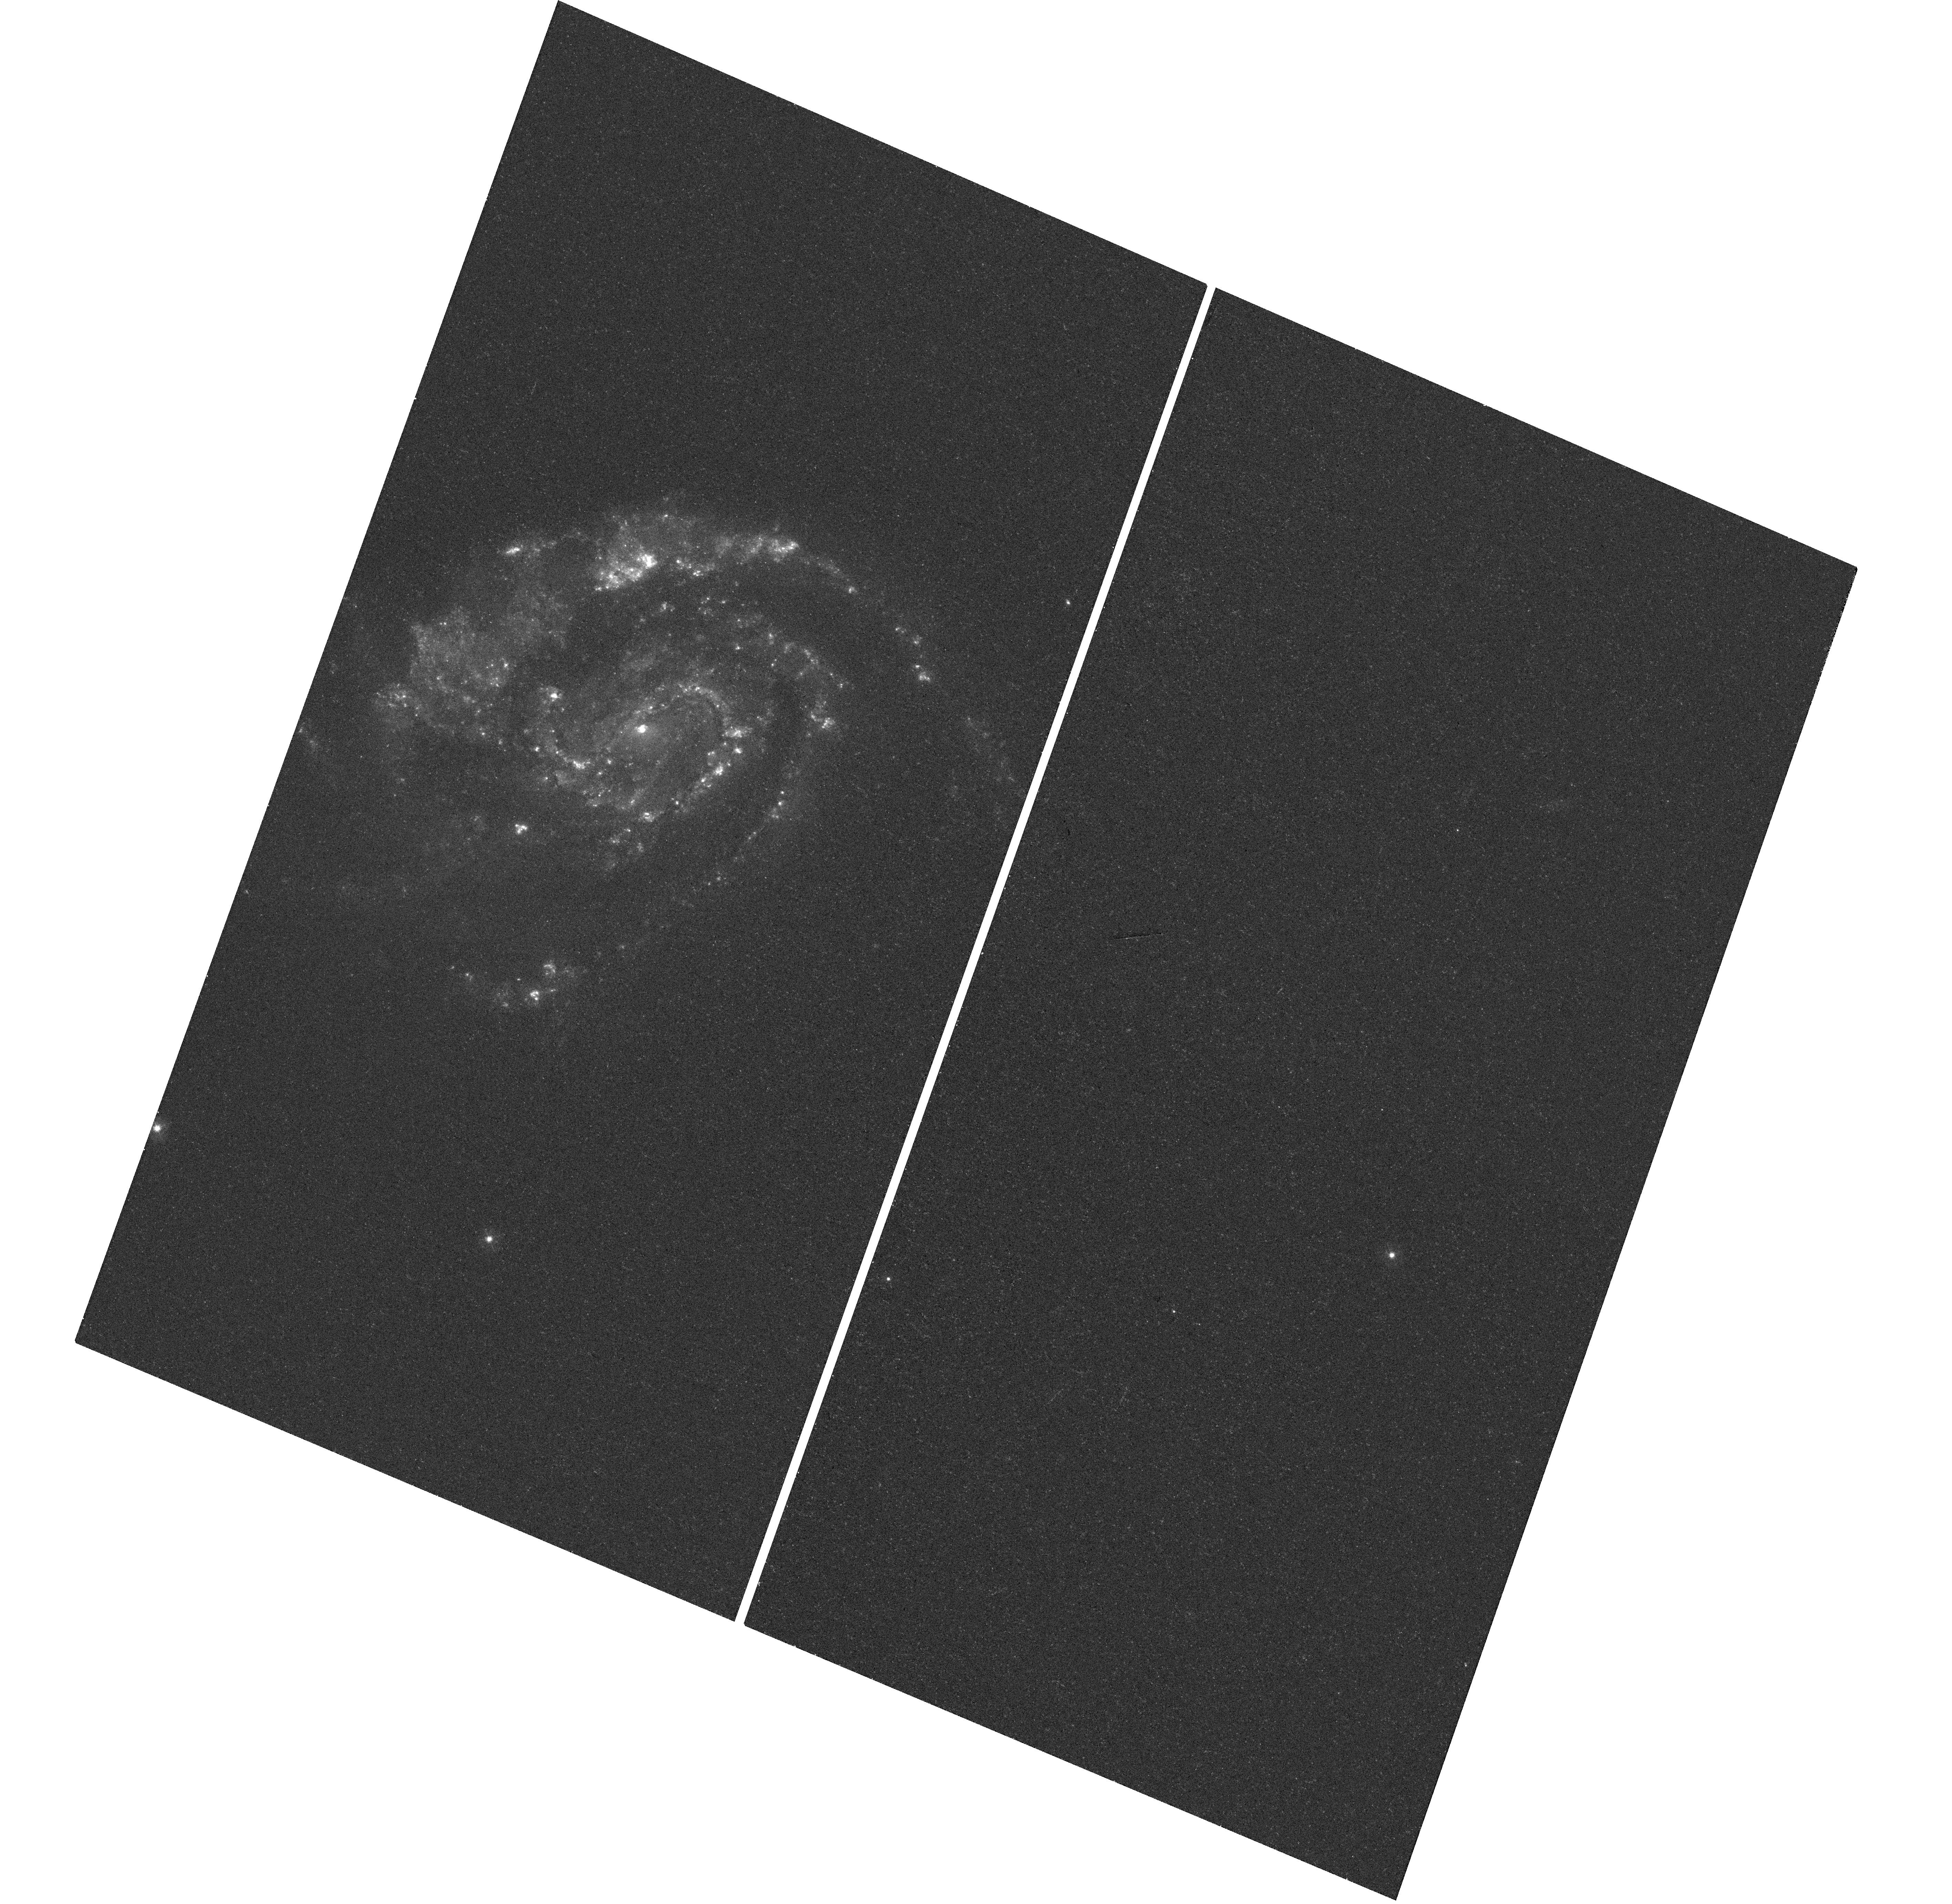
Target: SN2013EK
Instrument: WFC3/UVIS
Filter: F336W
Exposure: 18 min
Observation ID: hst_13505_01_wfc3_uvis_f336w_icdt01

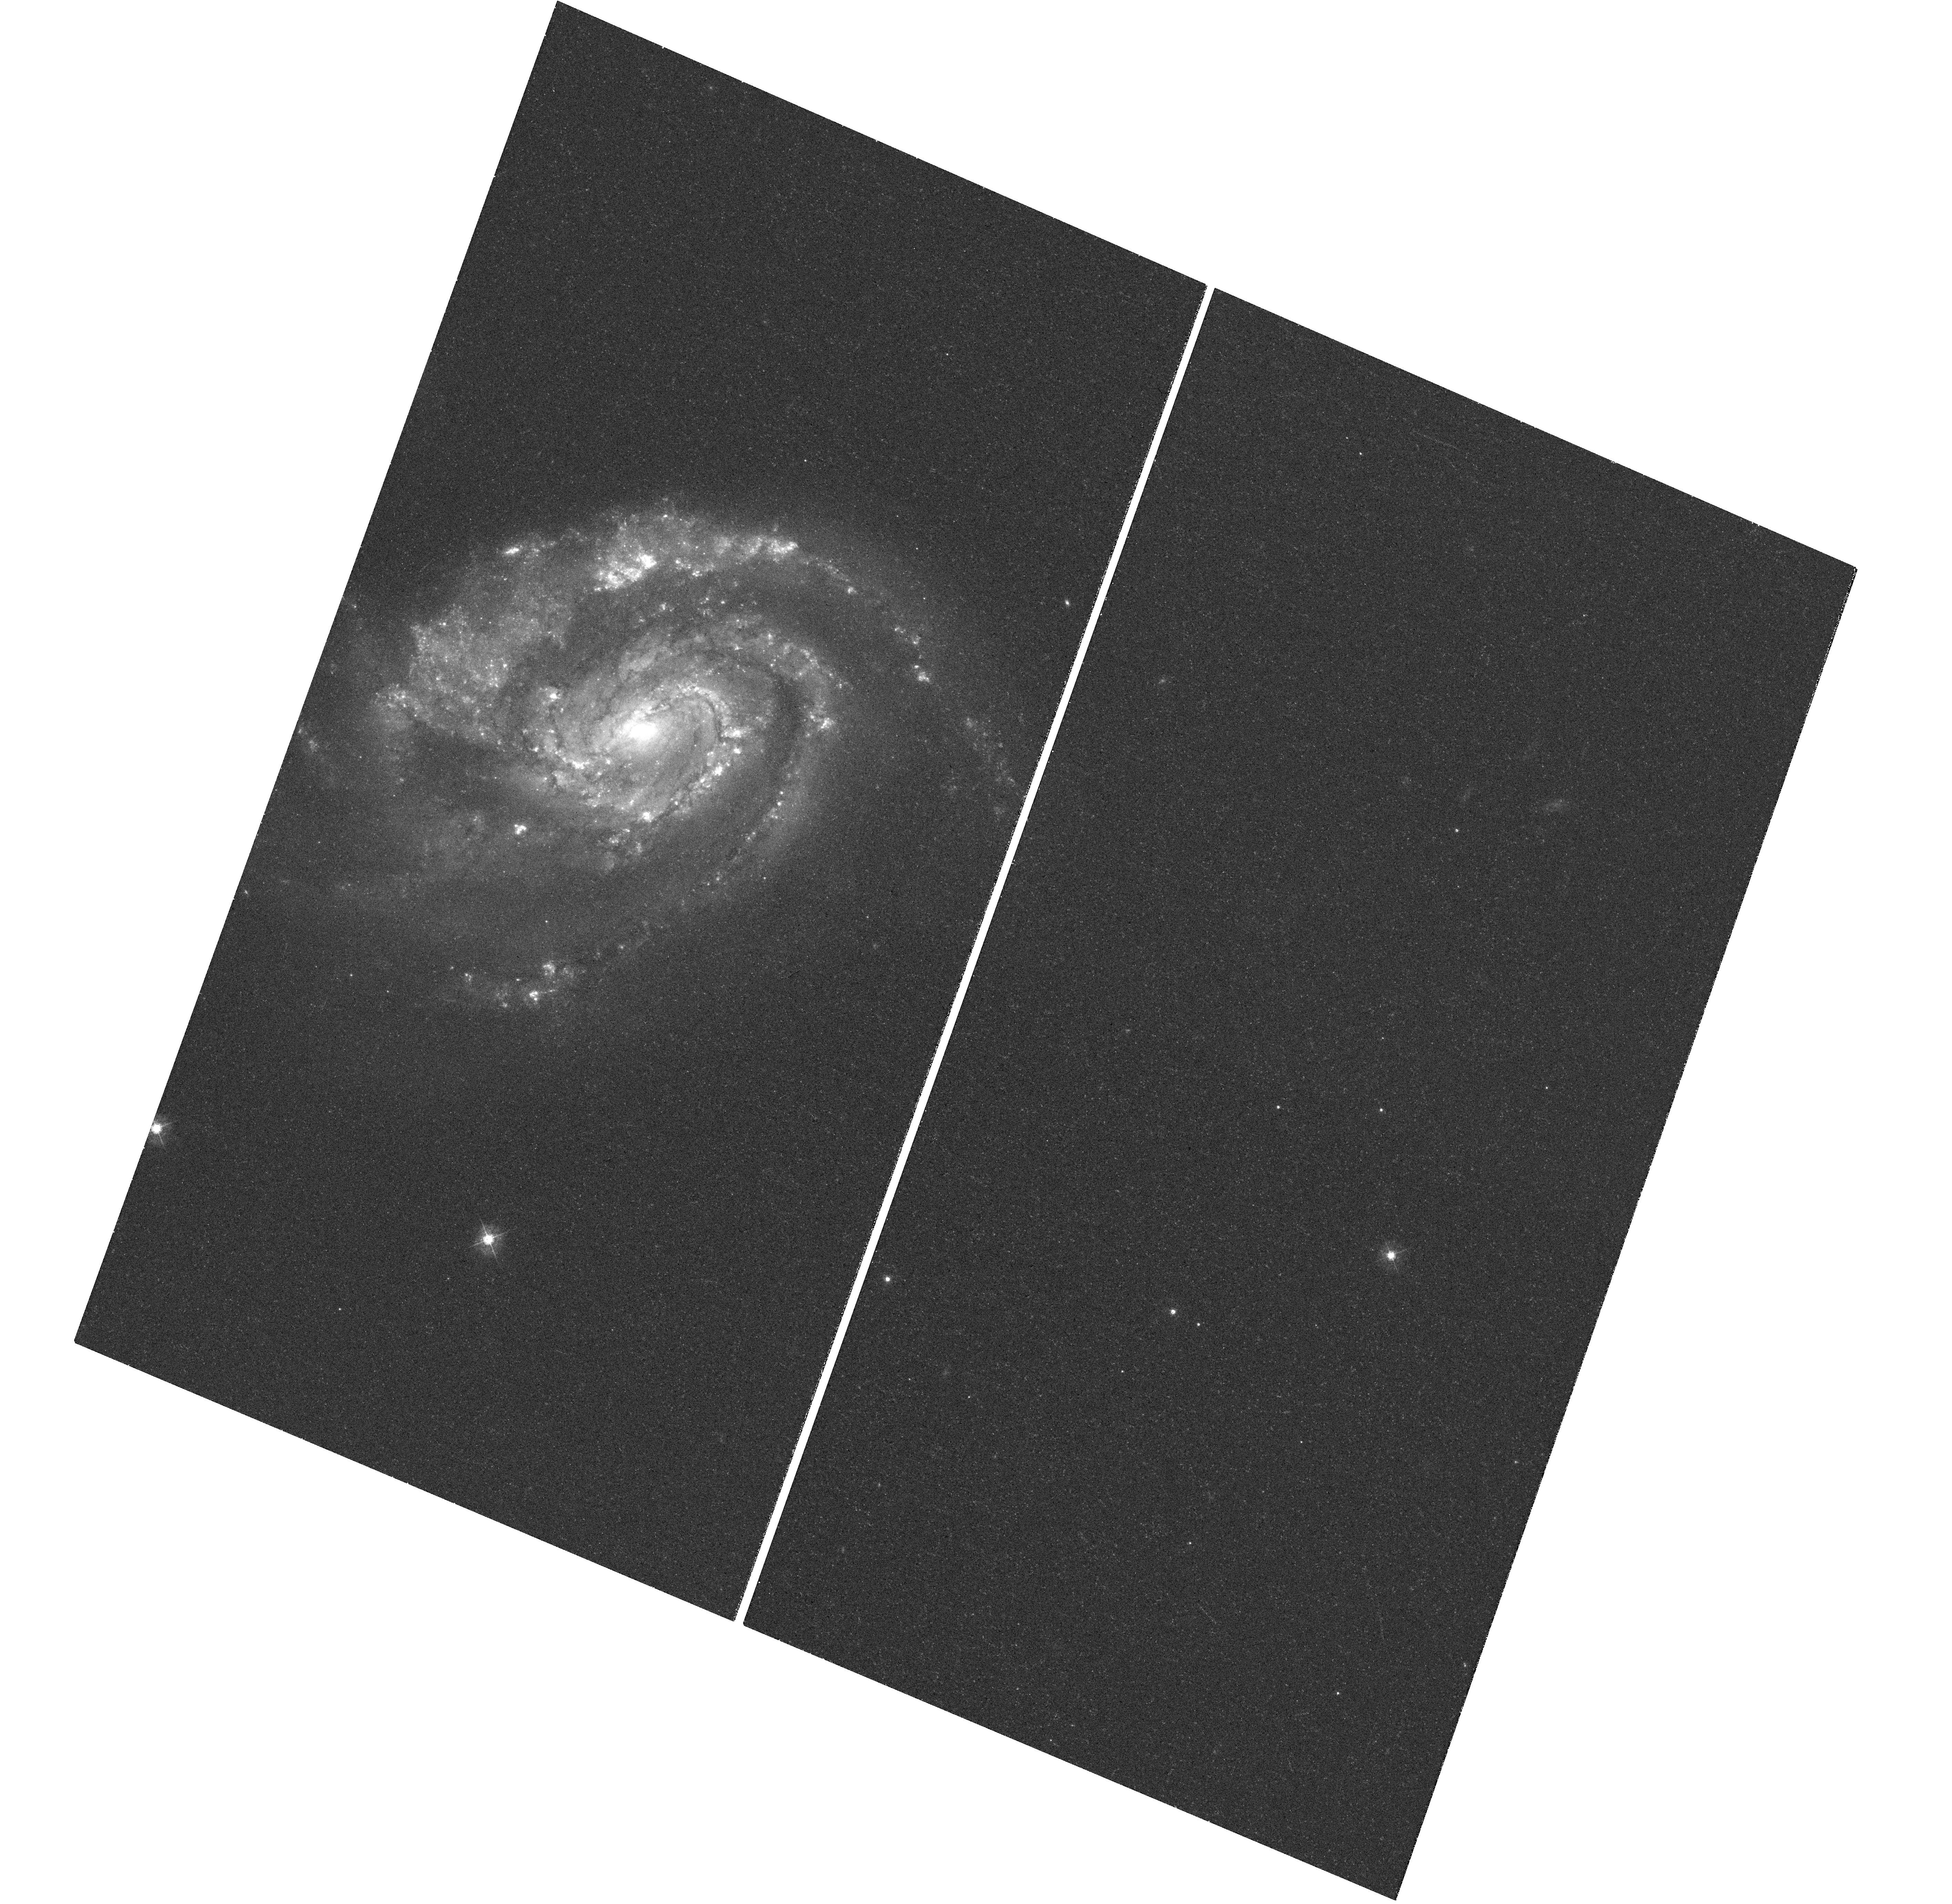
Target: SN2013EK
Instrument: WFC3/UVIS
Filter: F438W
Exposure: 18 min
Observation ID: hst_13505_01_wfc3_uvis_f438w_icdt01

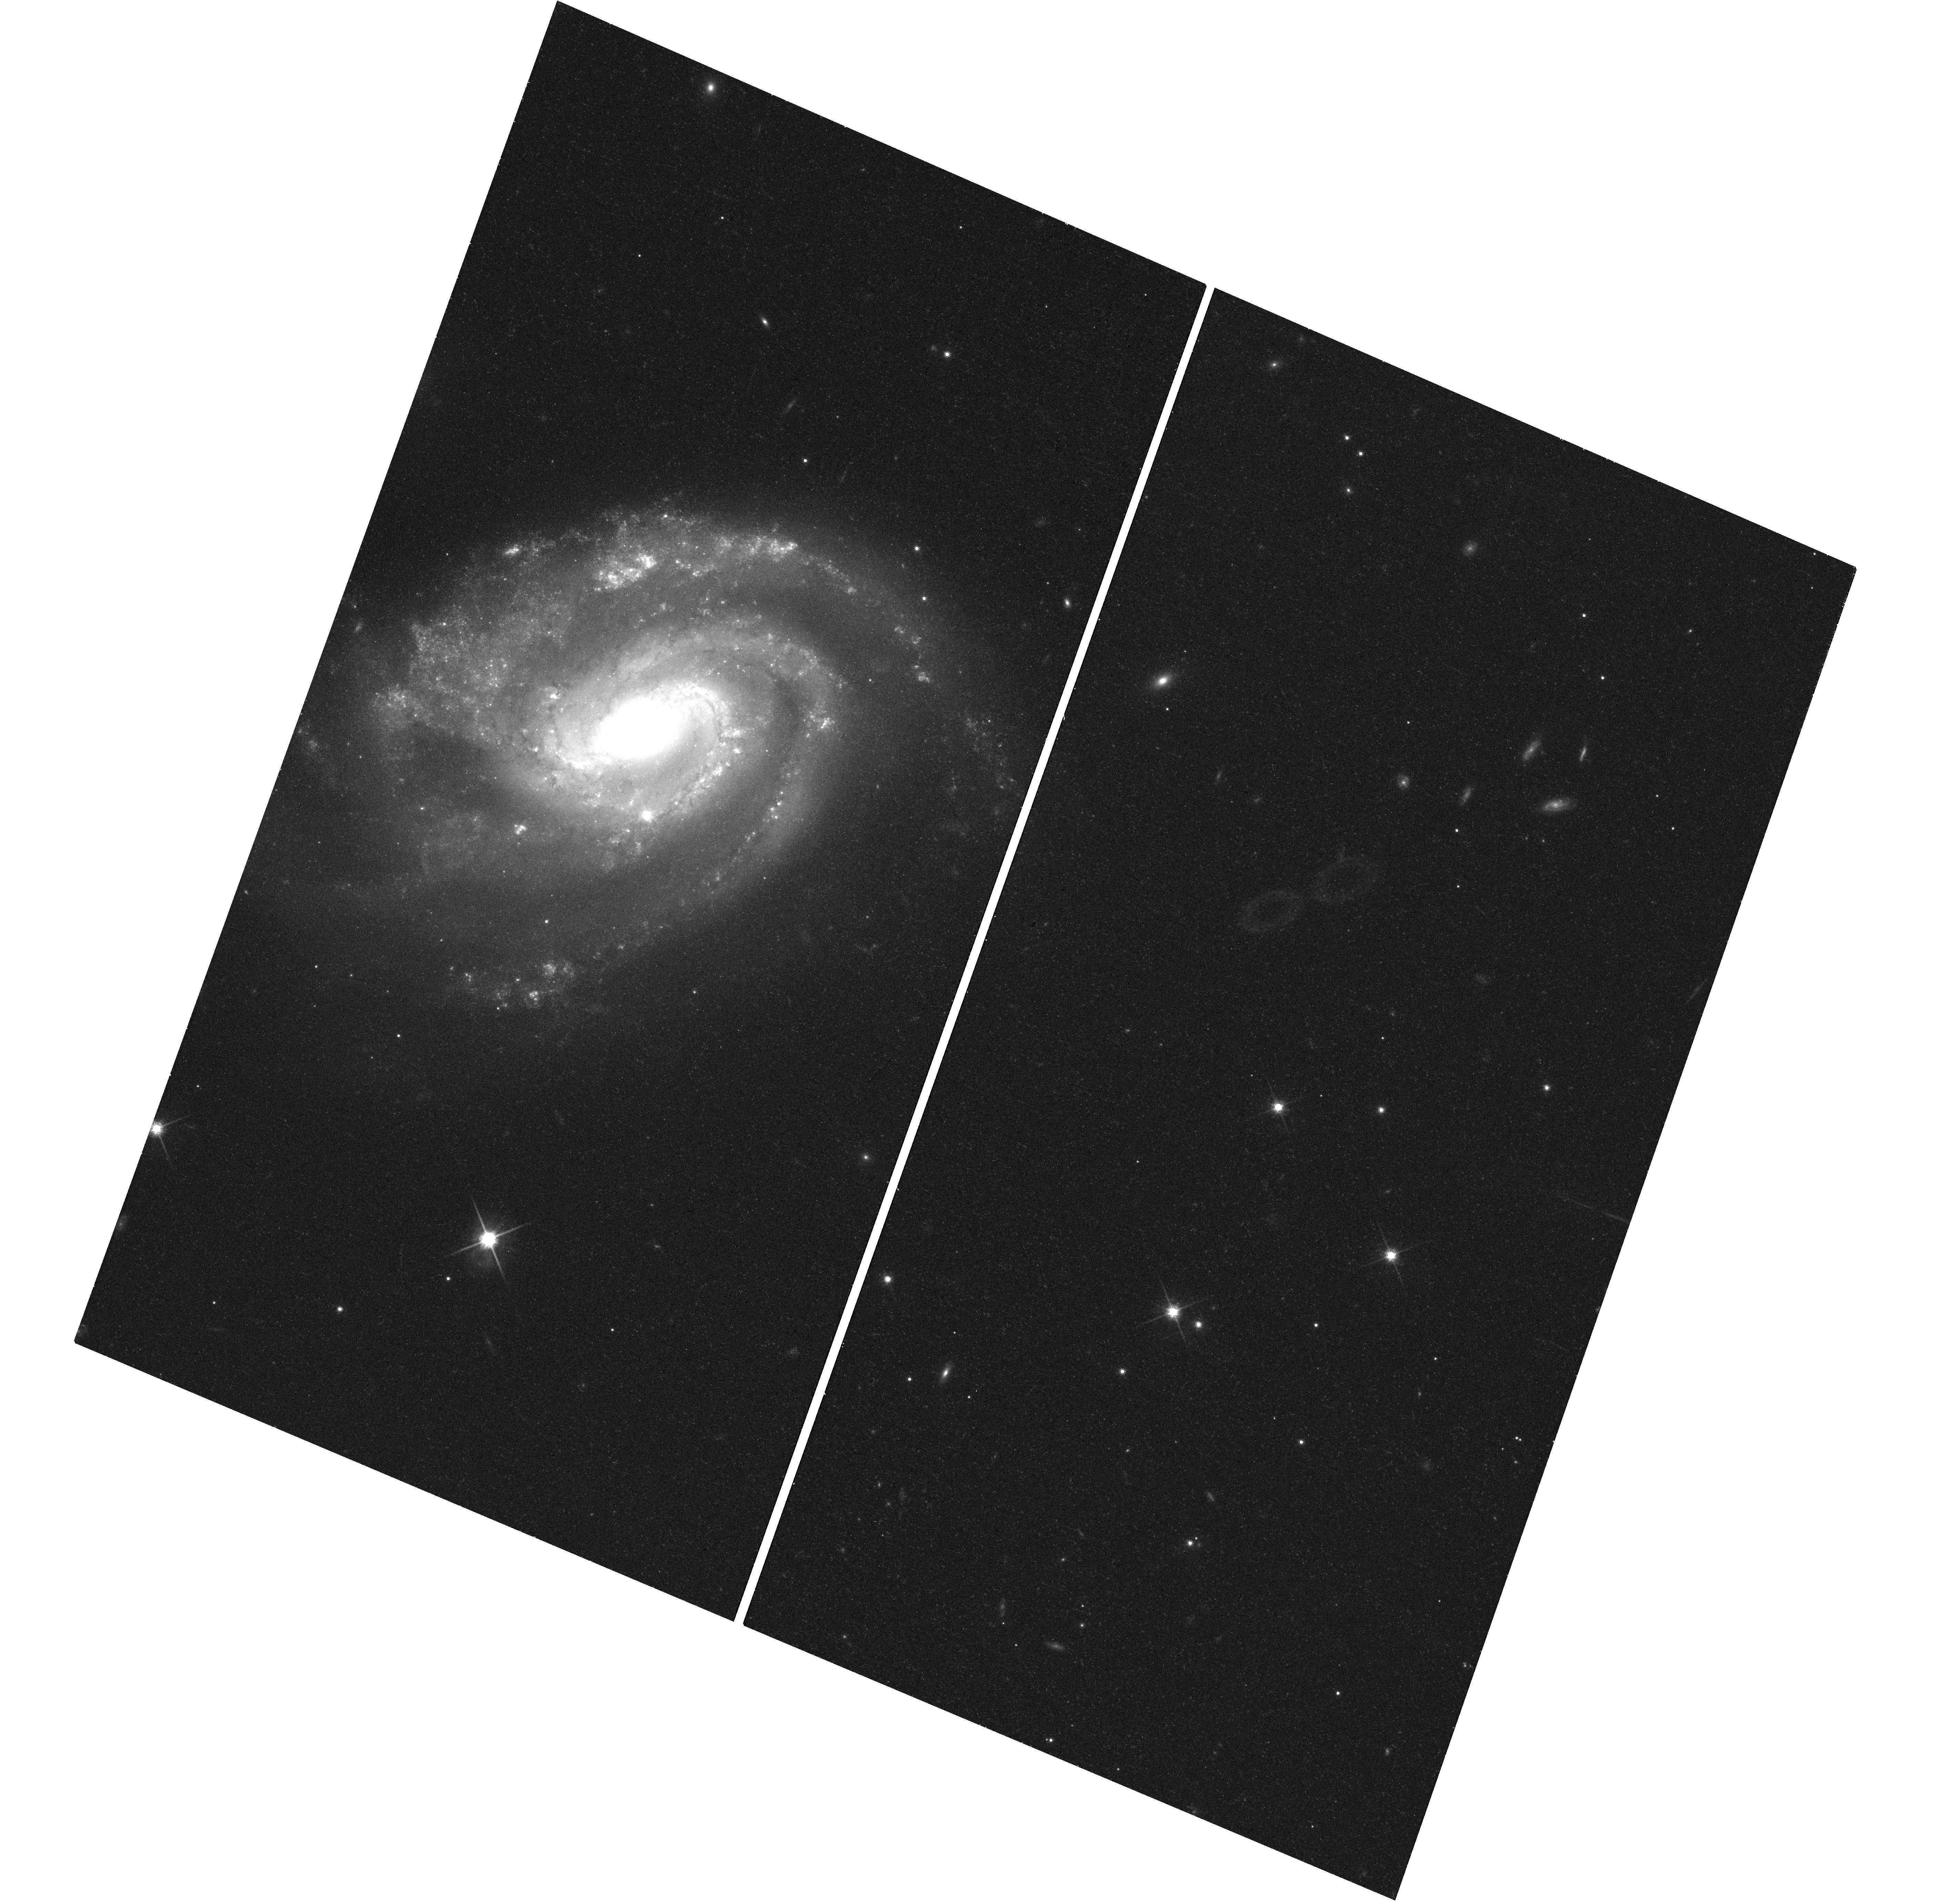
Target: SN2013EK
Instrument: WFC3/UVIS
Filter: F814W
Exposure: 18 min
Observation ID: hst_13505_01_wfc3_uvis_f814w_icdt01

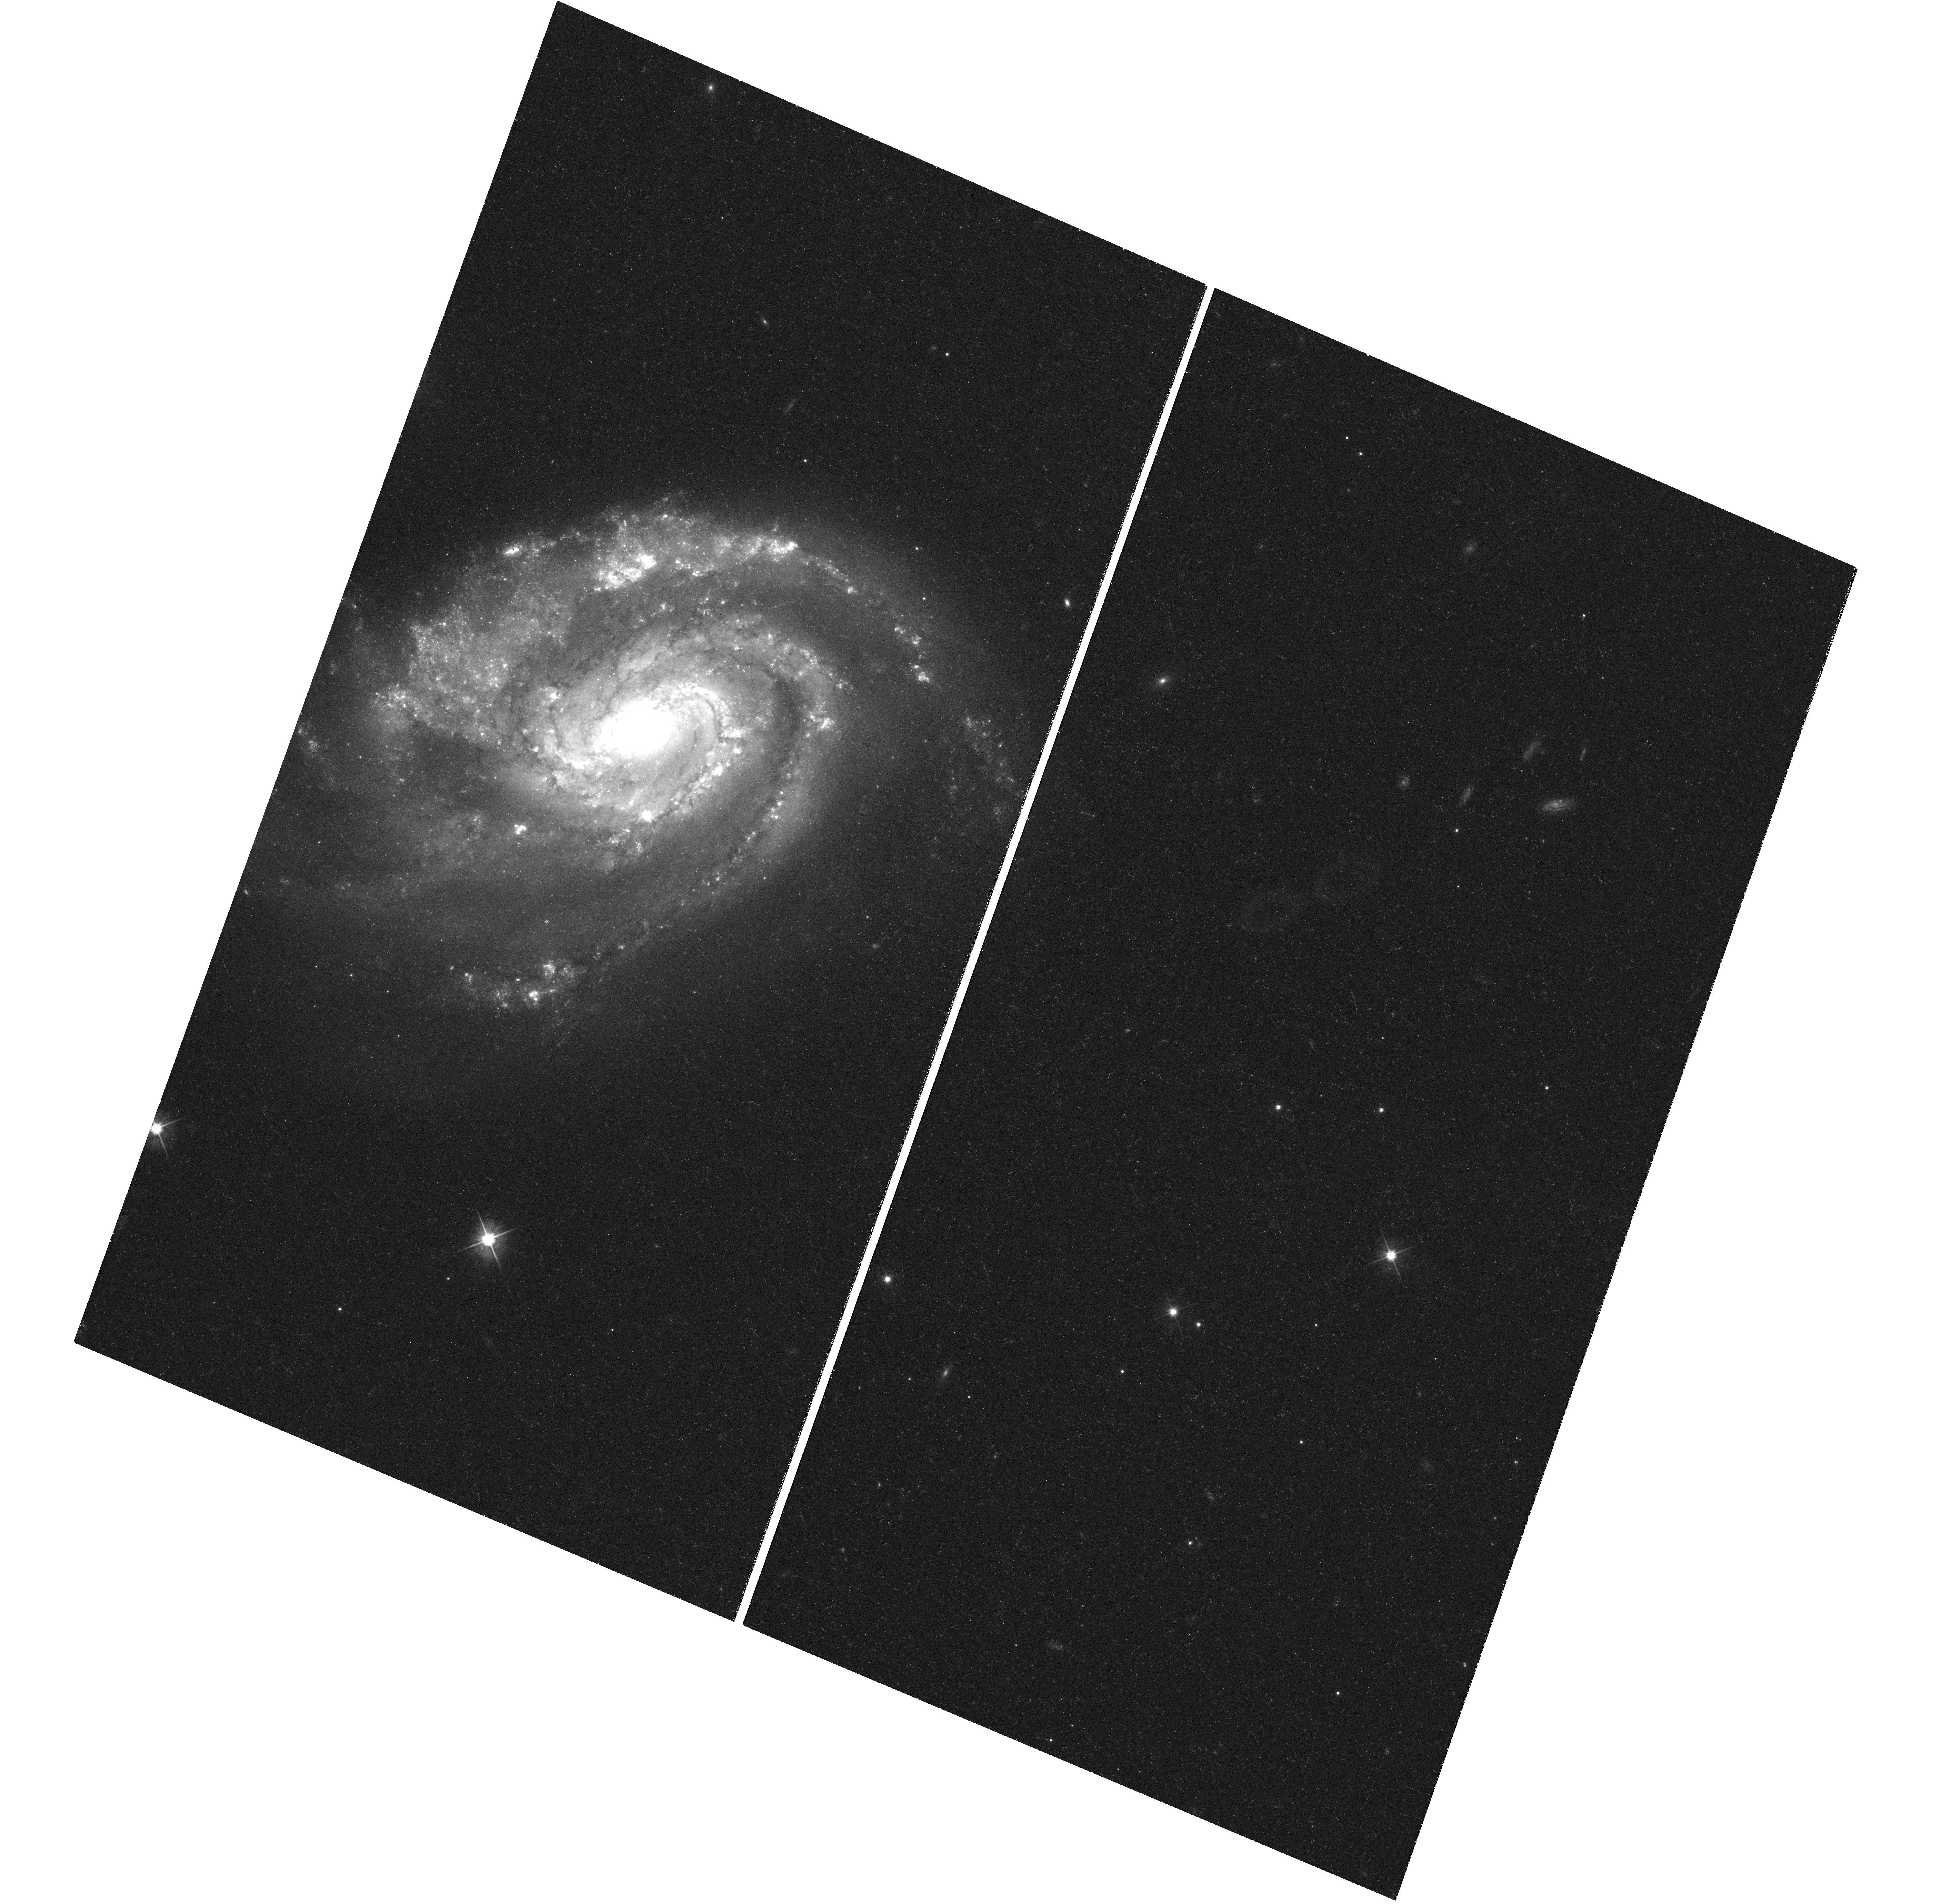
Target: SN2013EK
Instrument: WFC3/UVIS
Filter: F555W
Exposure: 18 min
Observation ID: hst_13505_01_wfc3_uvis_f555w_icdt01

SN 2012im/2013ek: A Supernova Double Take in NGC 6984 (PI: Milisavljevic, Dan)

An unprecedented transient event has just been detected in a spiral arm of NGC 6984. Two H-poor supernovae - SN 2012im and 2013ek - both originating from massive stripped-envelope progenitor stars have been found at virtually the same location (< 0.4 arcsec). Interpretations have varied widely. Chance alignment of two completely independent supernovae of the same Type Ib/c class exploding within one year of each other from the same stellar cluster is statistically improbable. Thus, the two explosions are most likely physically related, and this has important ramifications in areas of high-mass binary star evolution and explosion mechanisms of core-collapse supernovae. High resolution HST images are the only means by which to probe the stellar environment of the progenitor system. To this end, we request WFC3/UVIS imaging in F336W, F475W, F555W, and F814W of SN 2013ek in the next month while SN 2013ek is still bright to pin down its precise location within a nearby cluster of stars visible in an archival plate of NGC 6984. Complementary follow-up images will be requested during regular GO proposals in Cycle 22 when the fading supernova reveals what is left behind. The proposed suite of images will allow us to model the cluster's broadband colors to determine properties of the progenitor star system's environment (e.g., mass, age, luminosity, star formation rate, metallicity) that will be used to constrain possible explosion scenarios. We request Director's Discretionary time for these observations as a non-disruptive TOO.